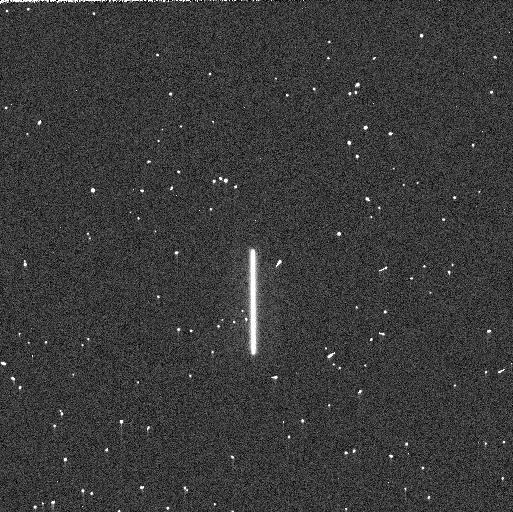
Target: P330E. Instrument: WFC3/UVIS. Filter: F275W. Exposure: 3 min. Observation ID: ielzaaf9q

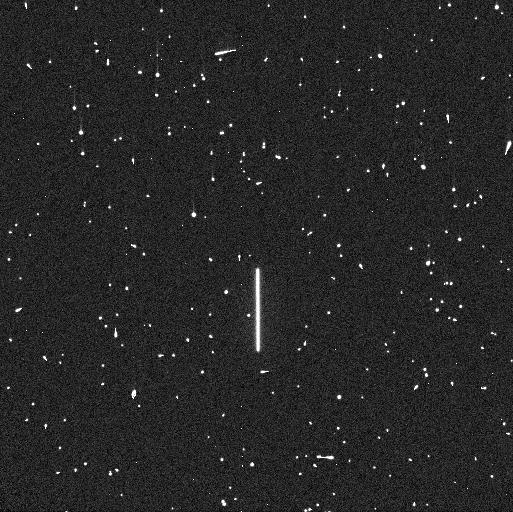
Target: P330E. Instrument: WFC3/UVIS. Filter: F225W. Exposure: 5 min. Observation ID: ielz01wrq

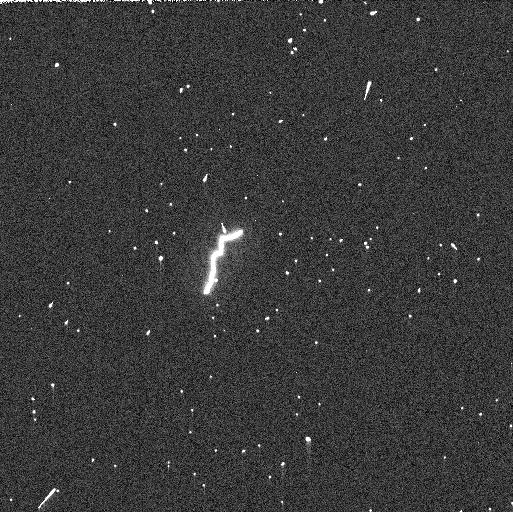
Target: P330E. Instrument: WFC3/UVIS. Filter: F275W. Exposure: 3 min. Observation ID: ielz12cwq

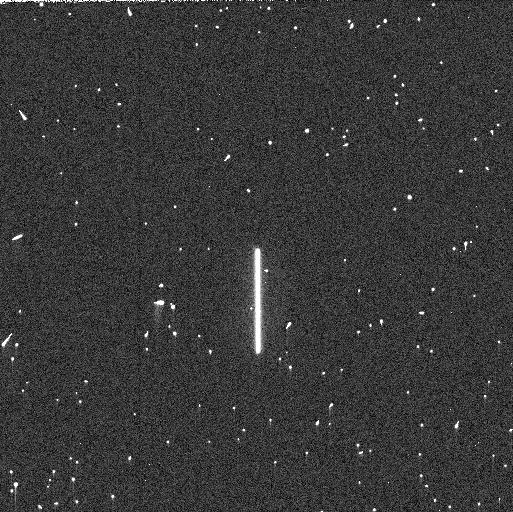
Target: P330E. Instrument: WFC3/UVIS. Filter: F275W. Exposure: 3 min. Observation ID: ielz14mwq

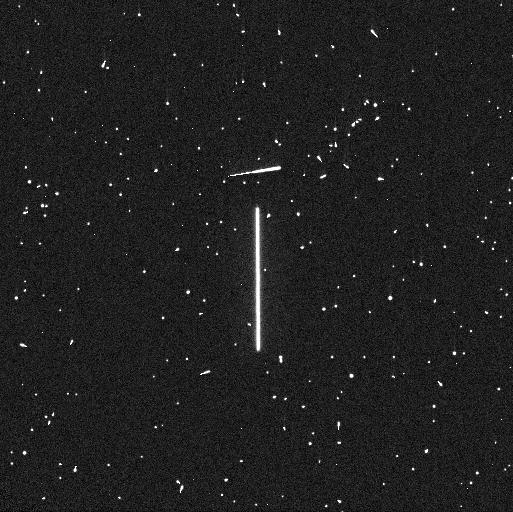
Target: P330E. Instrument: WFC3/UVIS. Filter: F275W. Exposure: 4 min. Observation ID: ielz01wsq

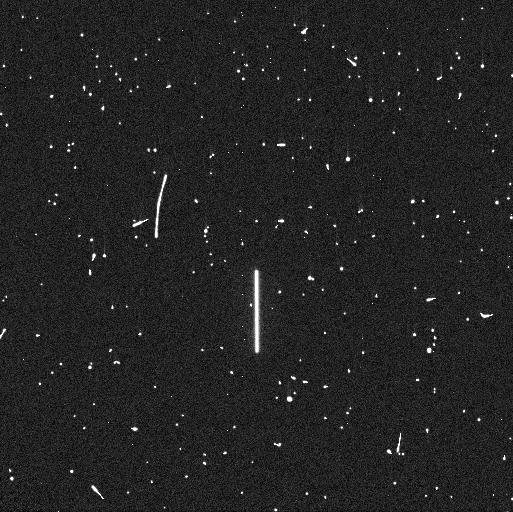
Target: P330E. Instrument: WFC3/UVIS. Filter: F225W. Exposure: 5 min. Observation ID: ielz12cbq

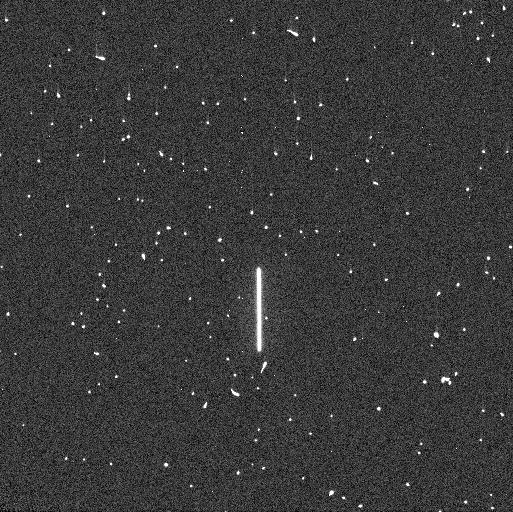
Target: P330E. Instrument: WFC3/UVIS. Filter: F225W. Exposure: 5 min. Observation ID: ielz14mpq

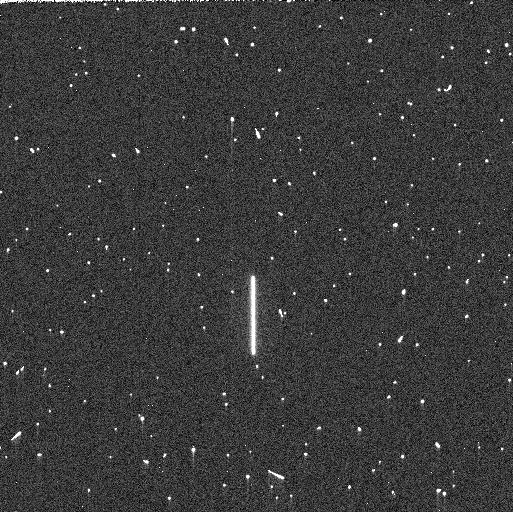
Target: P330E. Instrument: WFC3/UVIS. Filter: F225W. Exposure: 5 min. Observation ID: ielzaaf8q

WFC3 UVIS Time Dependent Sensitivity (PI: Calamida, Annalisa)

This proposal acquires data to monitor relative changes in the UVIS photometric throughput using scanned observations. Traditionally, this program looks for the presence of contaminants on the optics via the flux of standard stars as a function of time and wavelength. Additional filters have been added to monitor sensitivity losses at longer wavelengths. Staring mode exposures are obtained via the Photometry Monitor program.